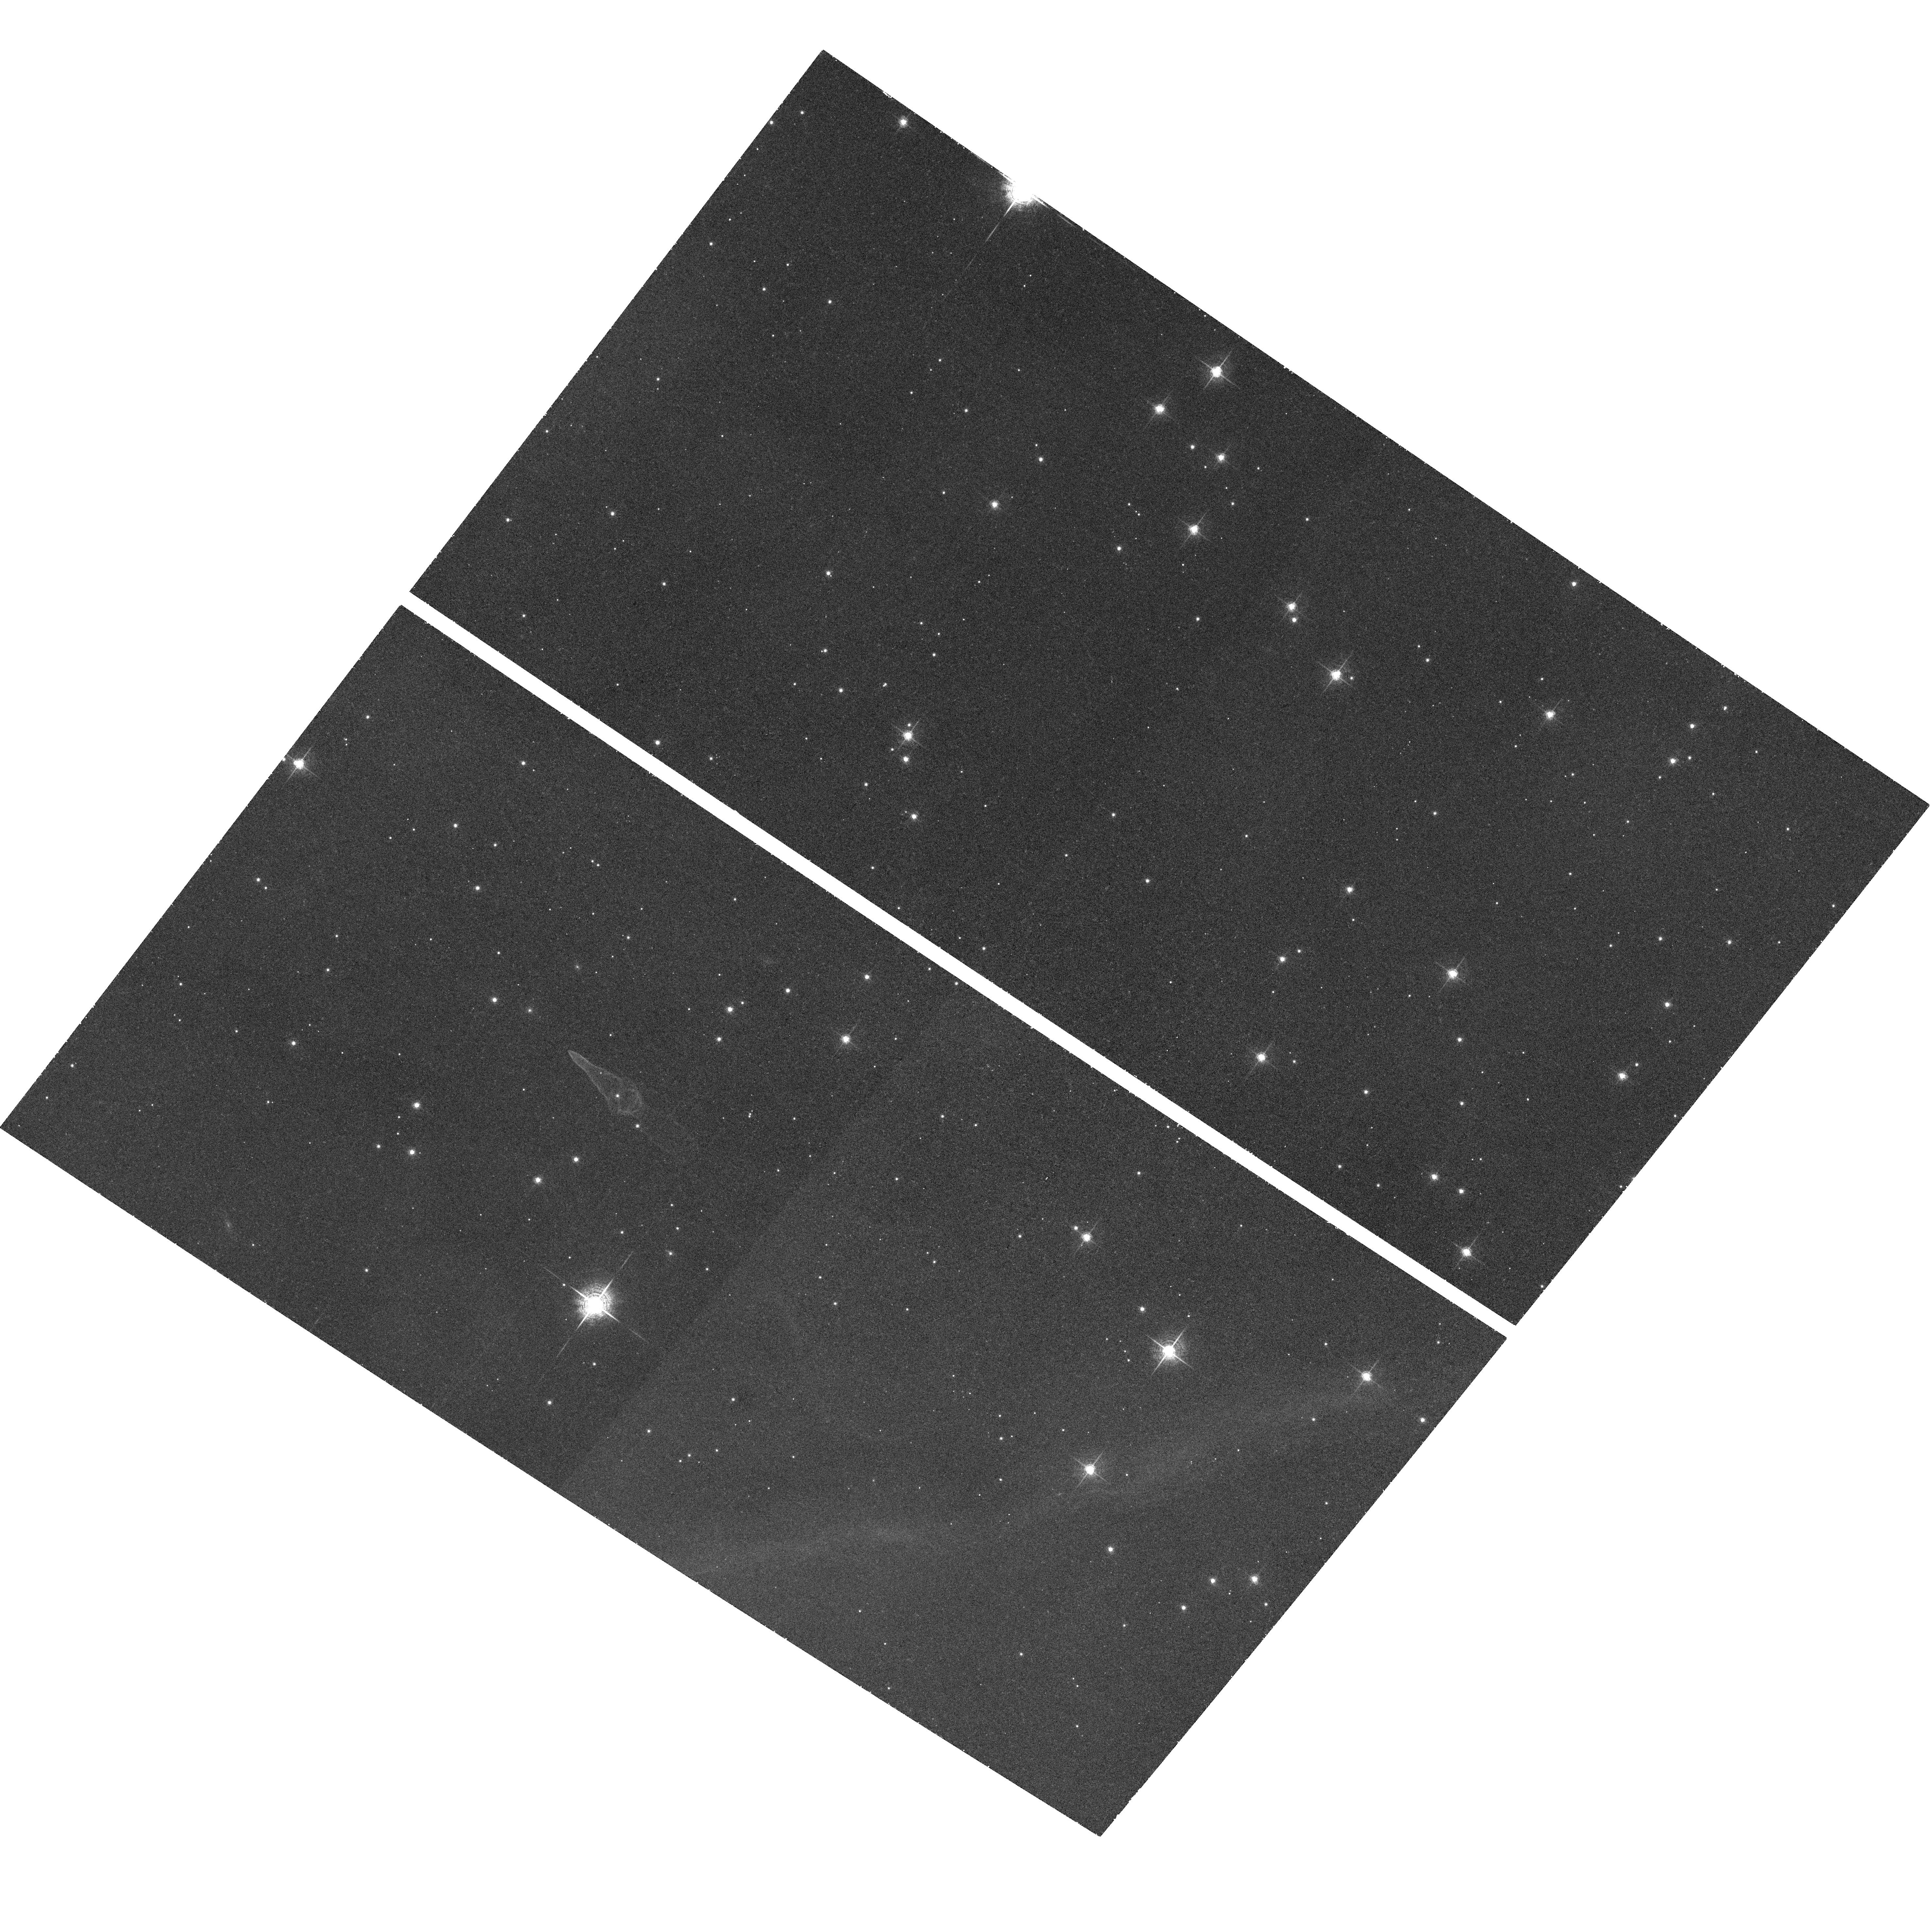
Target: GUITAR-NEBULA. Instrument: ACS/WFC. Filter: F658N. Exposure: 1 h. Observation ID: hst_10763_01_acs_wfc_f658n_j9k401

The Guitar Nebula: A Bow Shock that Traces ISM Turbulence and Accelerates Relativistic Particles (PI: Chatterjee, Shami)

We propose joint Chandra and HST observations of the Guitar Nebula, an extraordinary bow-shock nebula produced by a very high-velocity but otherwise ordinary pulsar. Prior HST observations show epoch dependent changes in shock structure that signify changing ISM conditions. An enigmatic jet or filament is seen in a Chandra ACIS image (year 2000), unlike jets from the Crab or other young pulsars. New Chandra observations will reveal the relative motion of the jet and the pulsar (which has moved by 0.9 arcsec) and thus determine if self confinement or special structure in the ISM plays a dominant role in shaping the jet, and will constrain the particle acceleration mechanism. We request joint high-resolution HST observations to contemporaneously determine the ISM density profile.